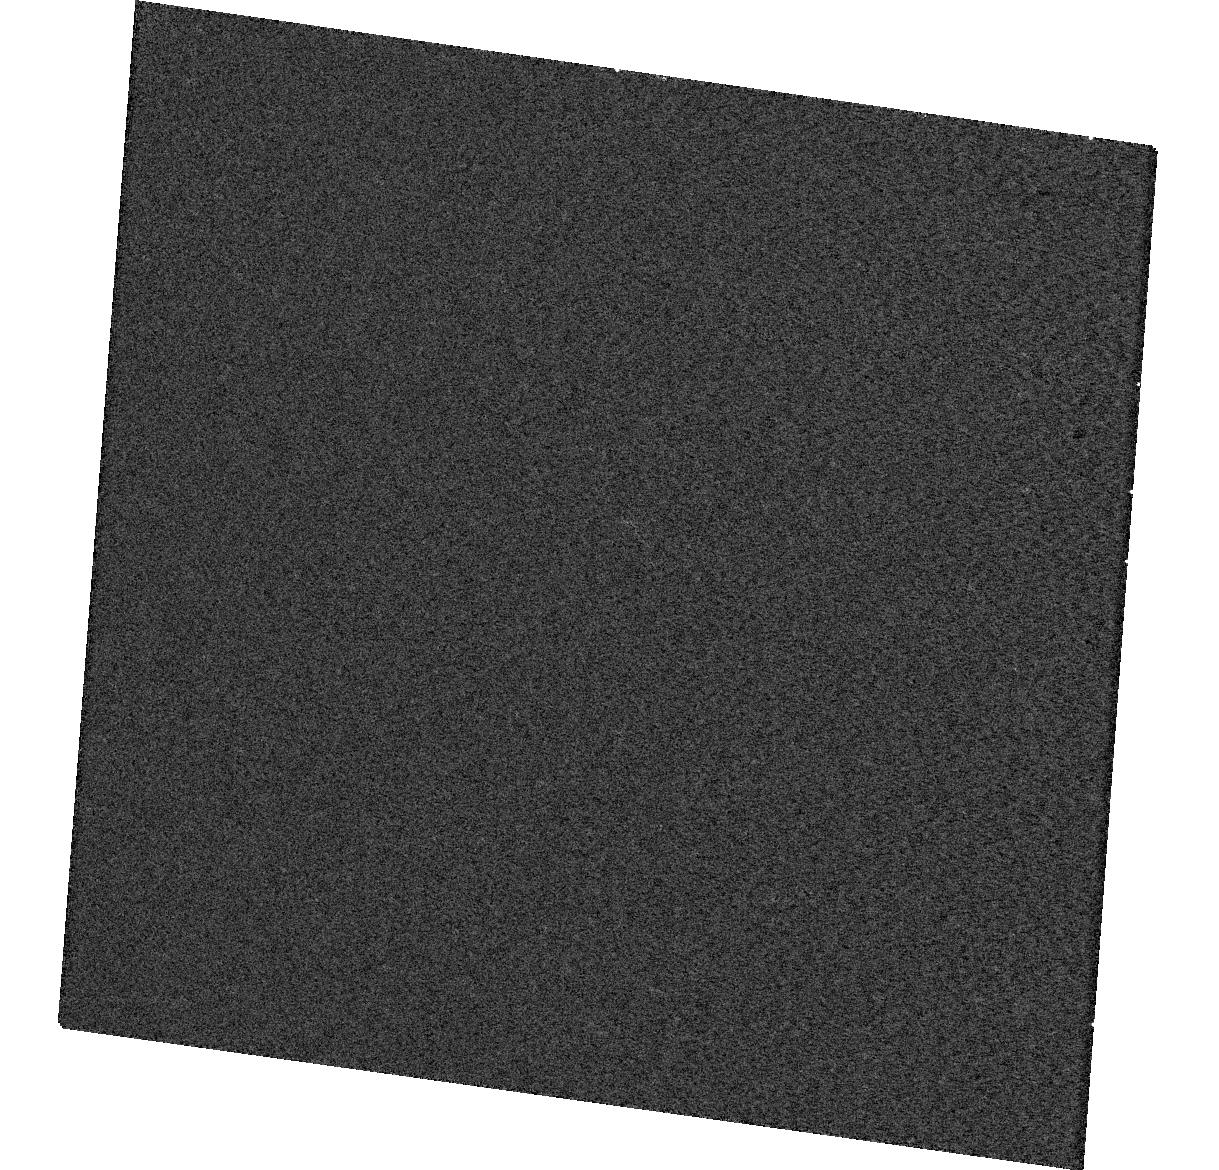
Target: HOLMBERGIX-X1. Instrument: WFC3/UVIS. Filter: F547M. Exposure: 5 min. Observation ID: hst_12747_01_wfc3_uvis_f547m_ibvz01

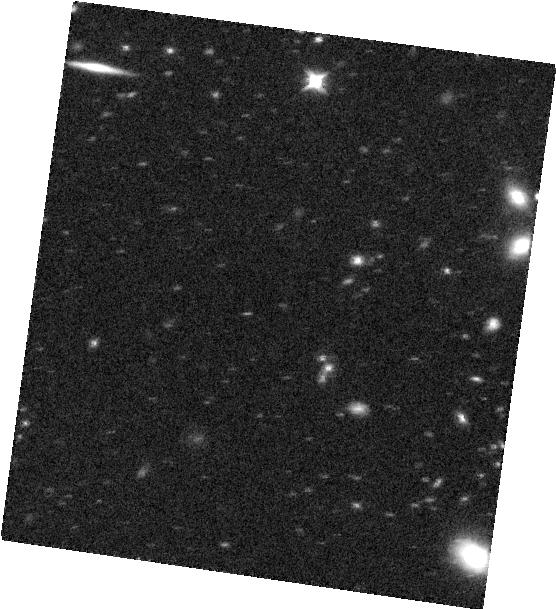
Target: HOLMBERGIX-X1. Instrument: WFC3/IR. Filter: F125W. Exposure: 12 min. Observation ID: hst_12747_01_wfc3_ir_f125w_ibvz01

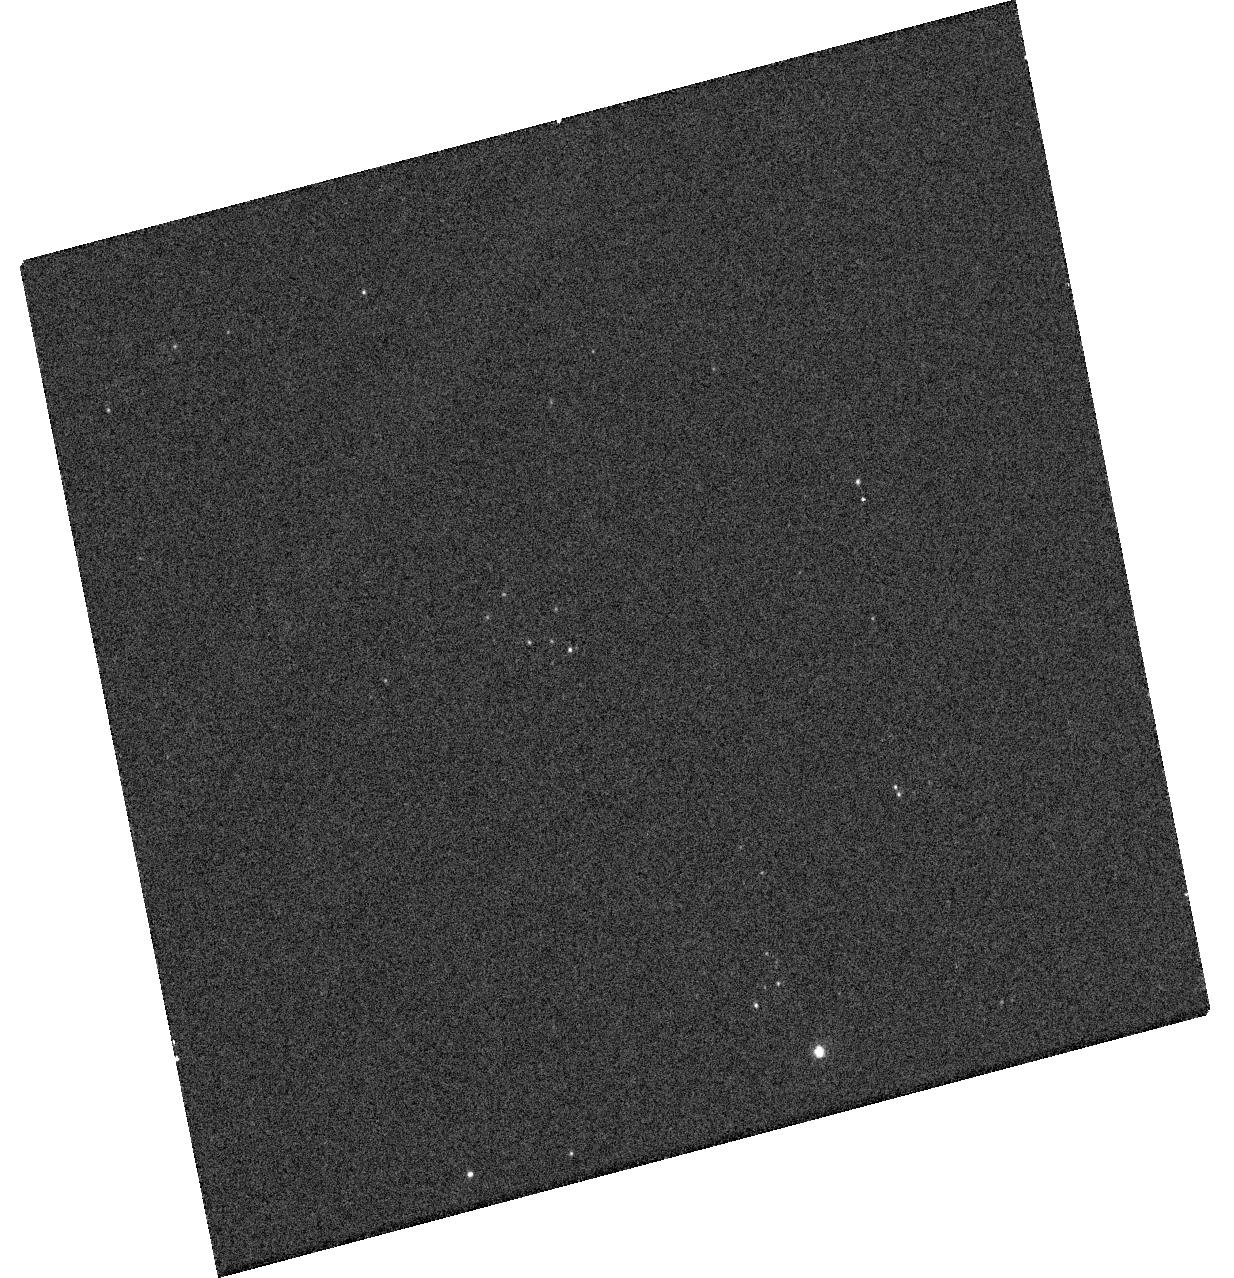
Target: HOLMBERGIX-X1. Instrument: WFC3/UVIS. Filter: F438W. Exposure: 4 min. Observation ID: hst_12747_51_wfc3_uvis_f438w_ibvz51

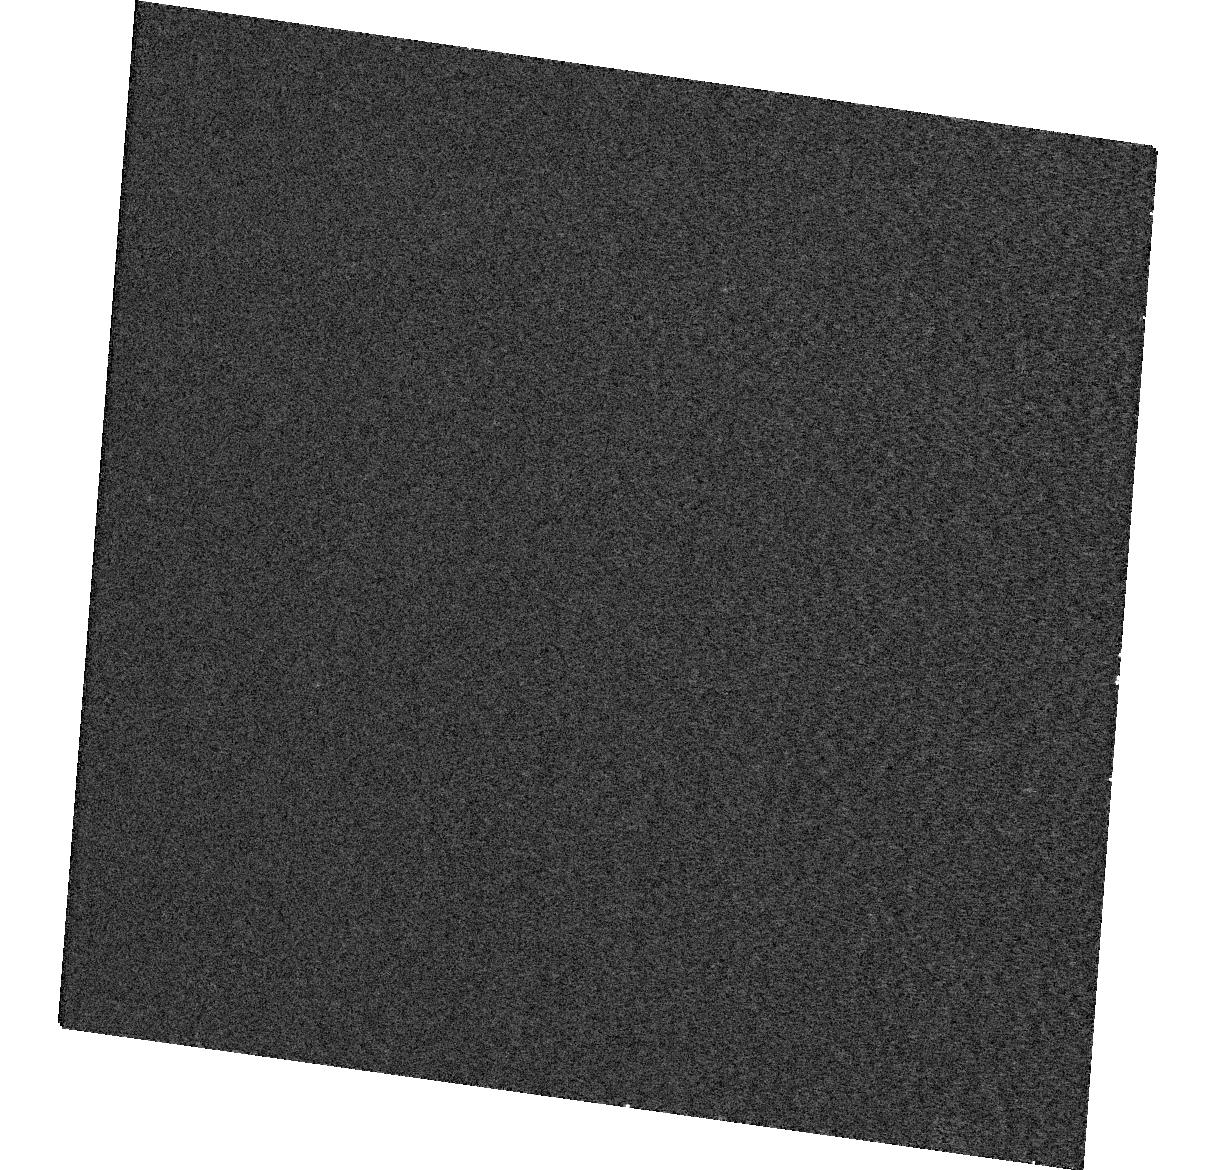
Target: HOLMBERGIX-X1. Instrument: WFC3/UVIS. Filter: F336W. Exposure: 4 min. Observation ID: hst_12747_01_wfc3_uvis_f336w_ibvz01

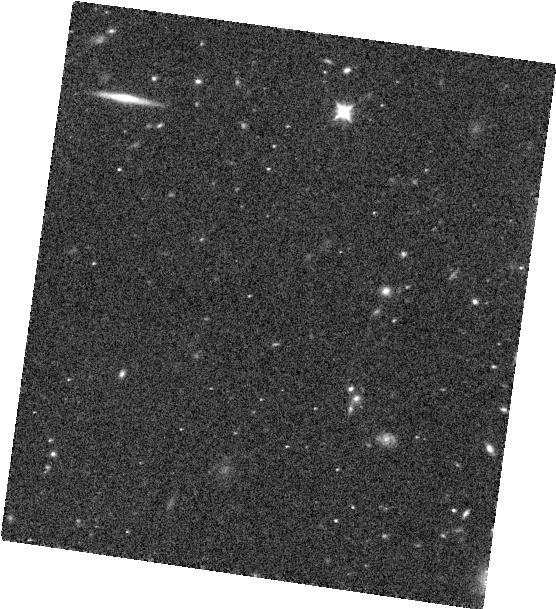
Target: HOLMBERGIX-X1. Instrument: WFC3/IR. Filter: F098M. Exposure: 13 min. Observation ID: hst_12747_01_wfc3_ir_f098m_ibvz01

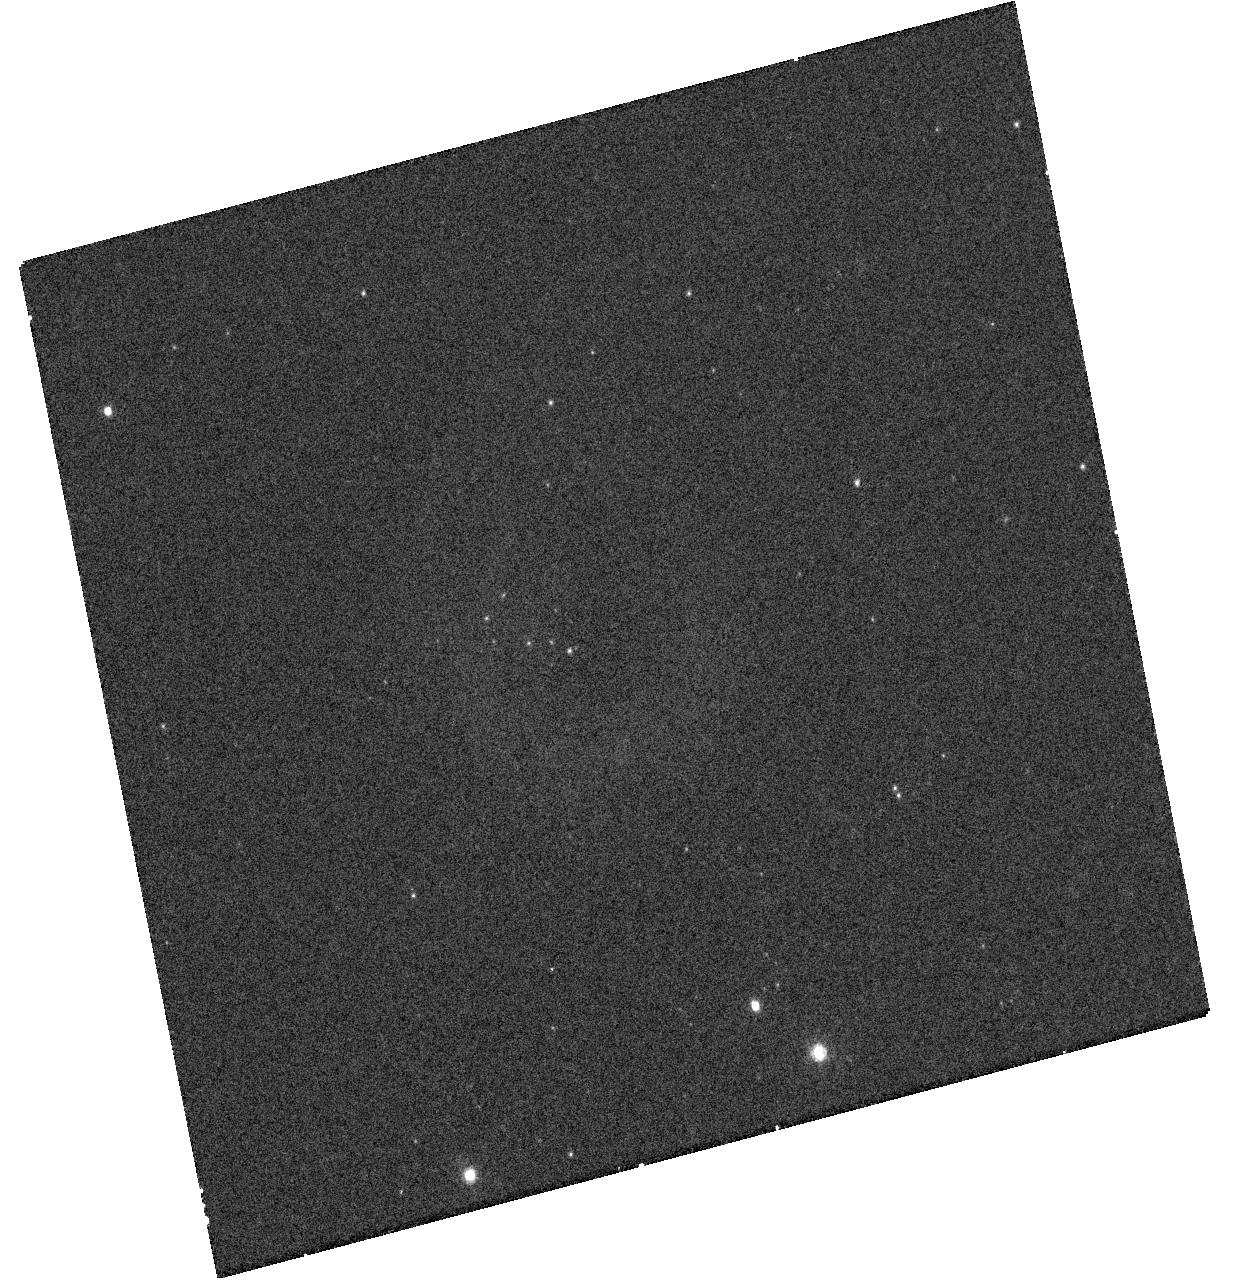
Target: HOLMBERGIX-X1. Instrument: WFC3/UVIS. Filter: F689M. Exposure: 8 min. Observation ID: hst_12747_51_wfc3_uvis_f689m_ibvz51

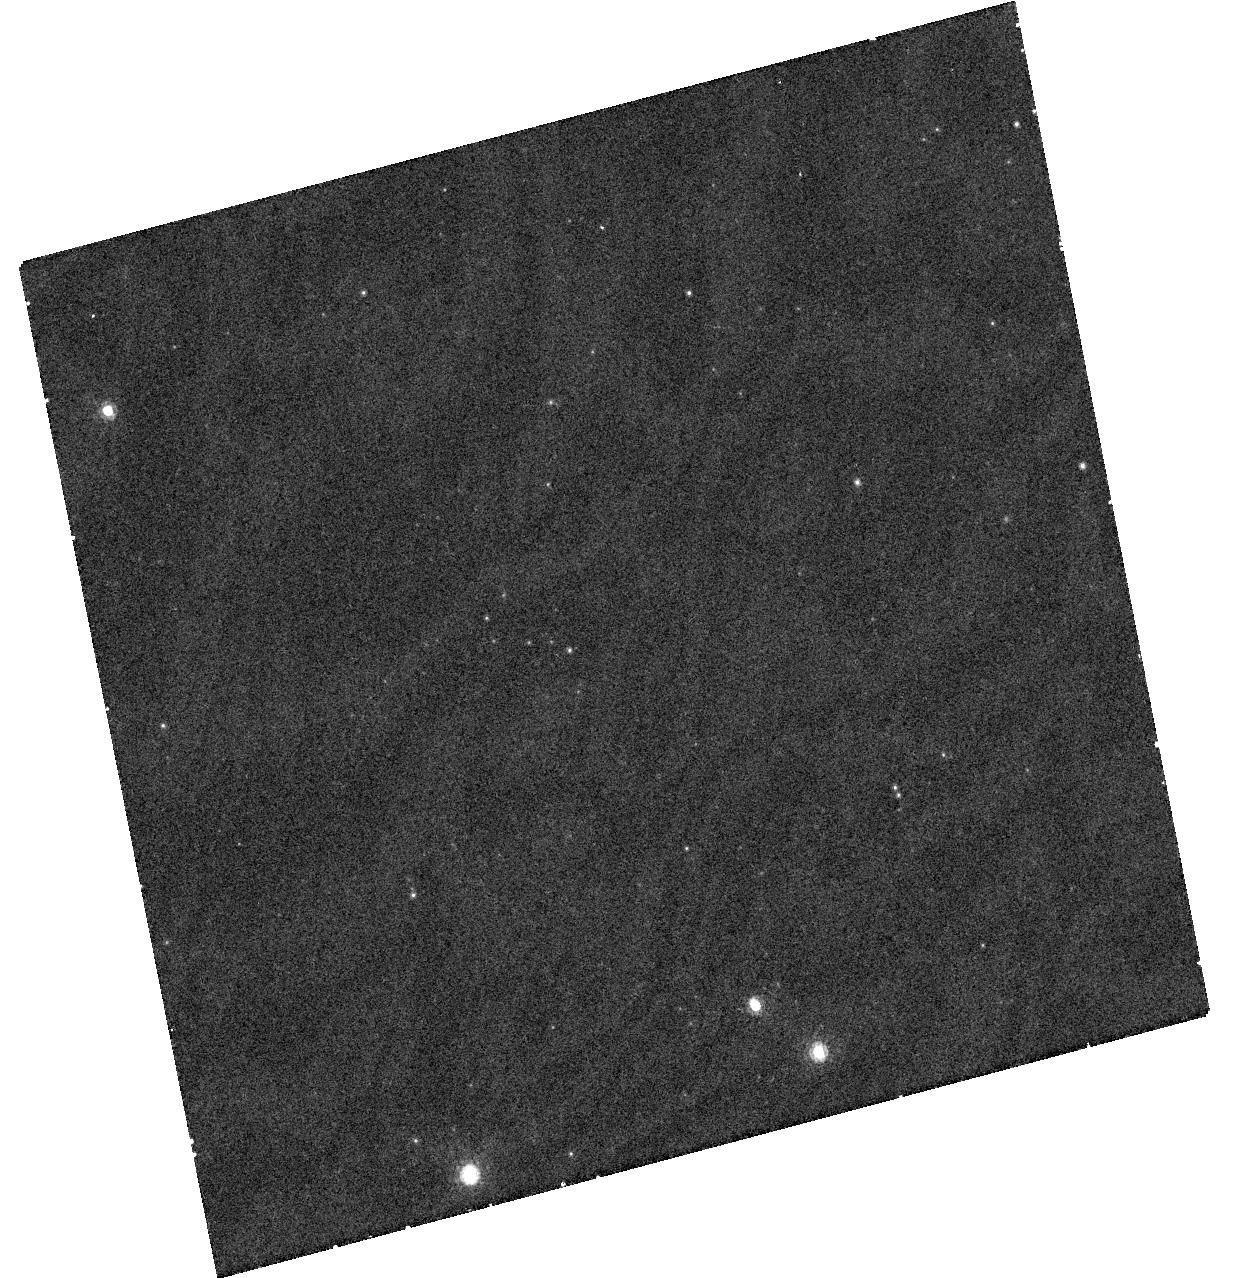
Target: HOLMBERGIX-X1. Instrument: WFC3/UVIS. Filter: F845M. Exposure: 18 min. Observation ID: hst_12747_51_wfc3_uvis_f845m_ibvz51

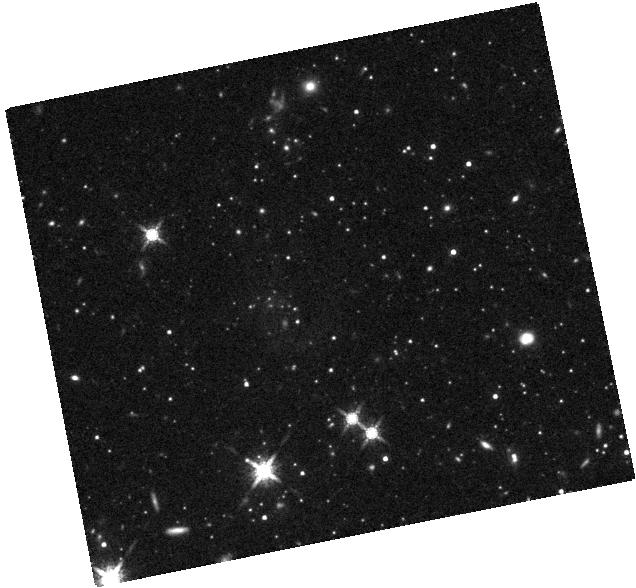
Target: HOLMBERGIX-X1. Instrument: WFC3/IR. Filter: F160W. Exposure: 21 min. Observation ID: hst_12747_51_wfc3_ir_f160w_ibvz51

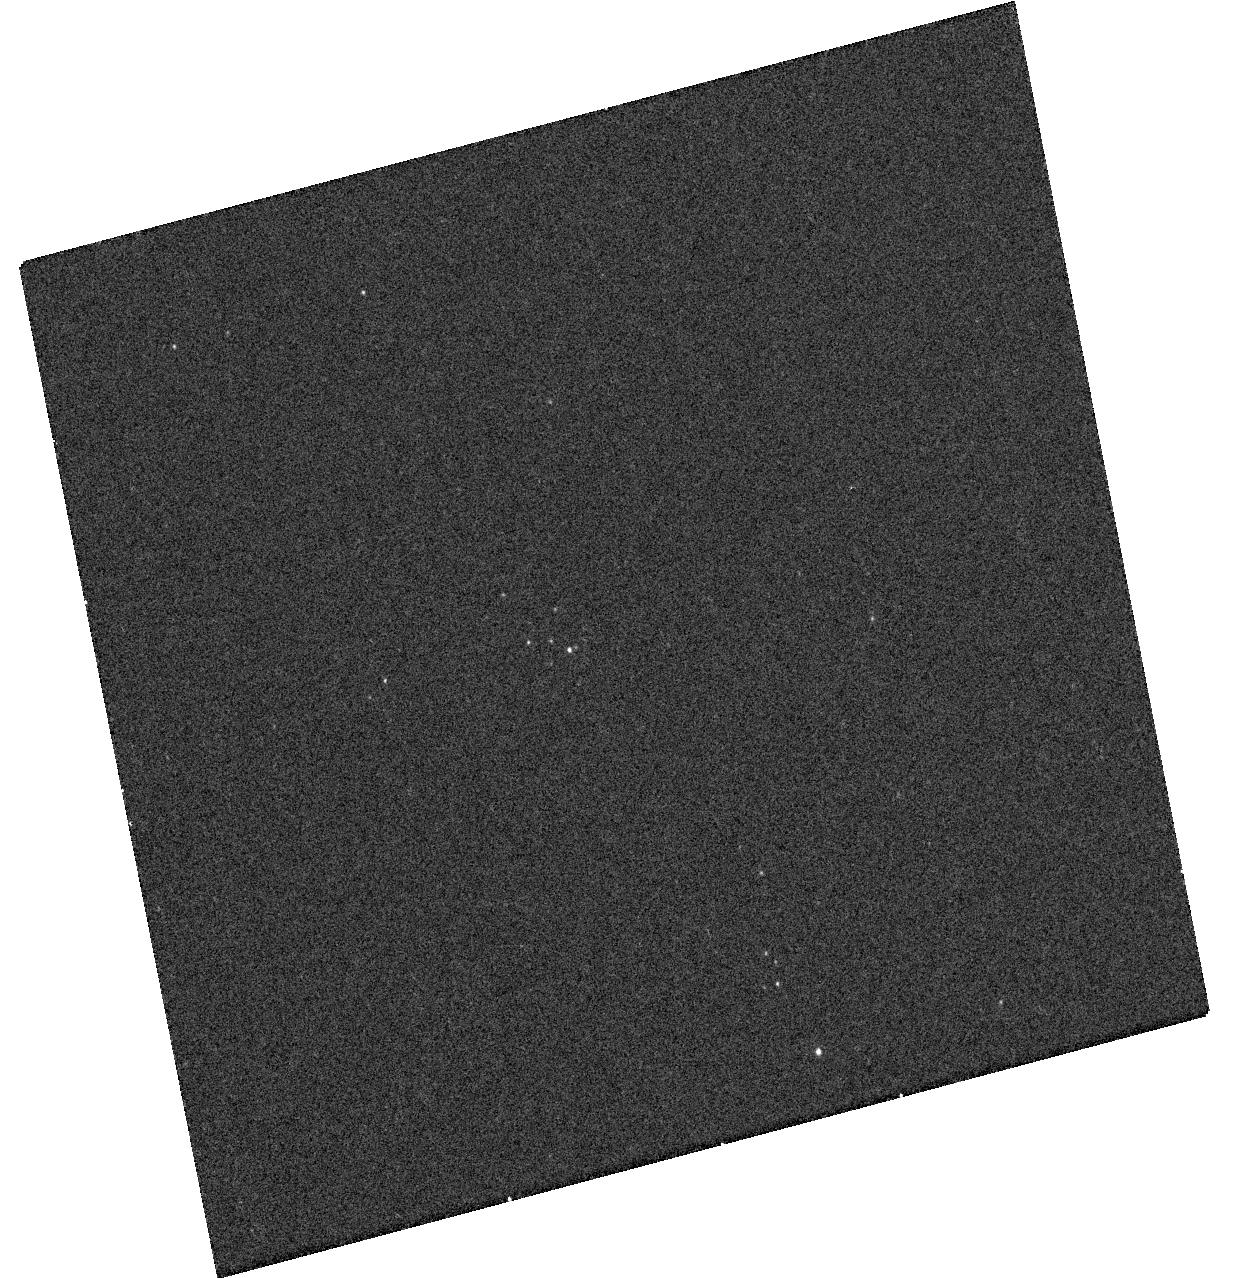
Target: HOLMBERGIX-X1. Instrument: WFC3/UVIS. Filter: F225W. Exposure: 11 min. Observation ID: hst_12747_51_wfc3_uvis_f225w_ibvz51

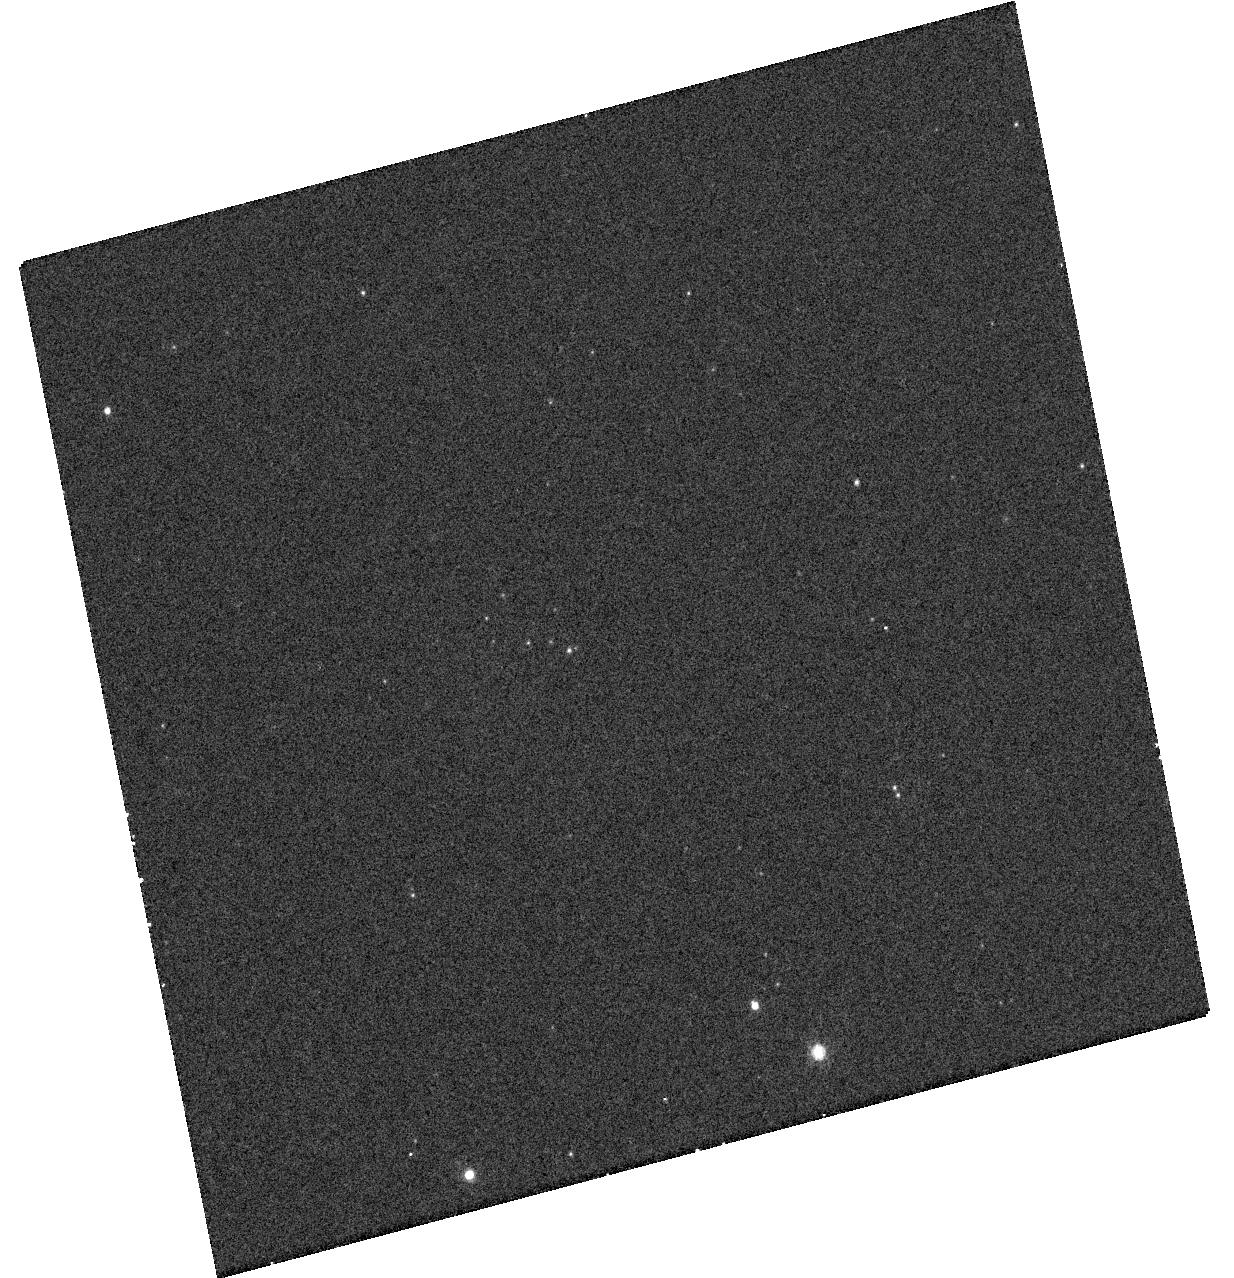
Target: HOLMBERGIX-X1. Instrument: WFC3/UVIS. Filter: F621M. Exposure: 6 min. Observation ID: hst_12747_51_wfc3_uvis_f621m_ibvz51

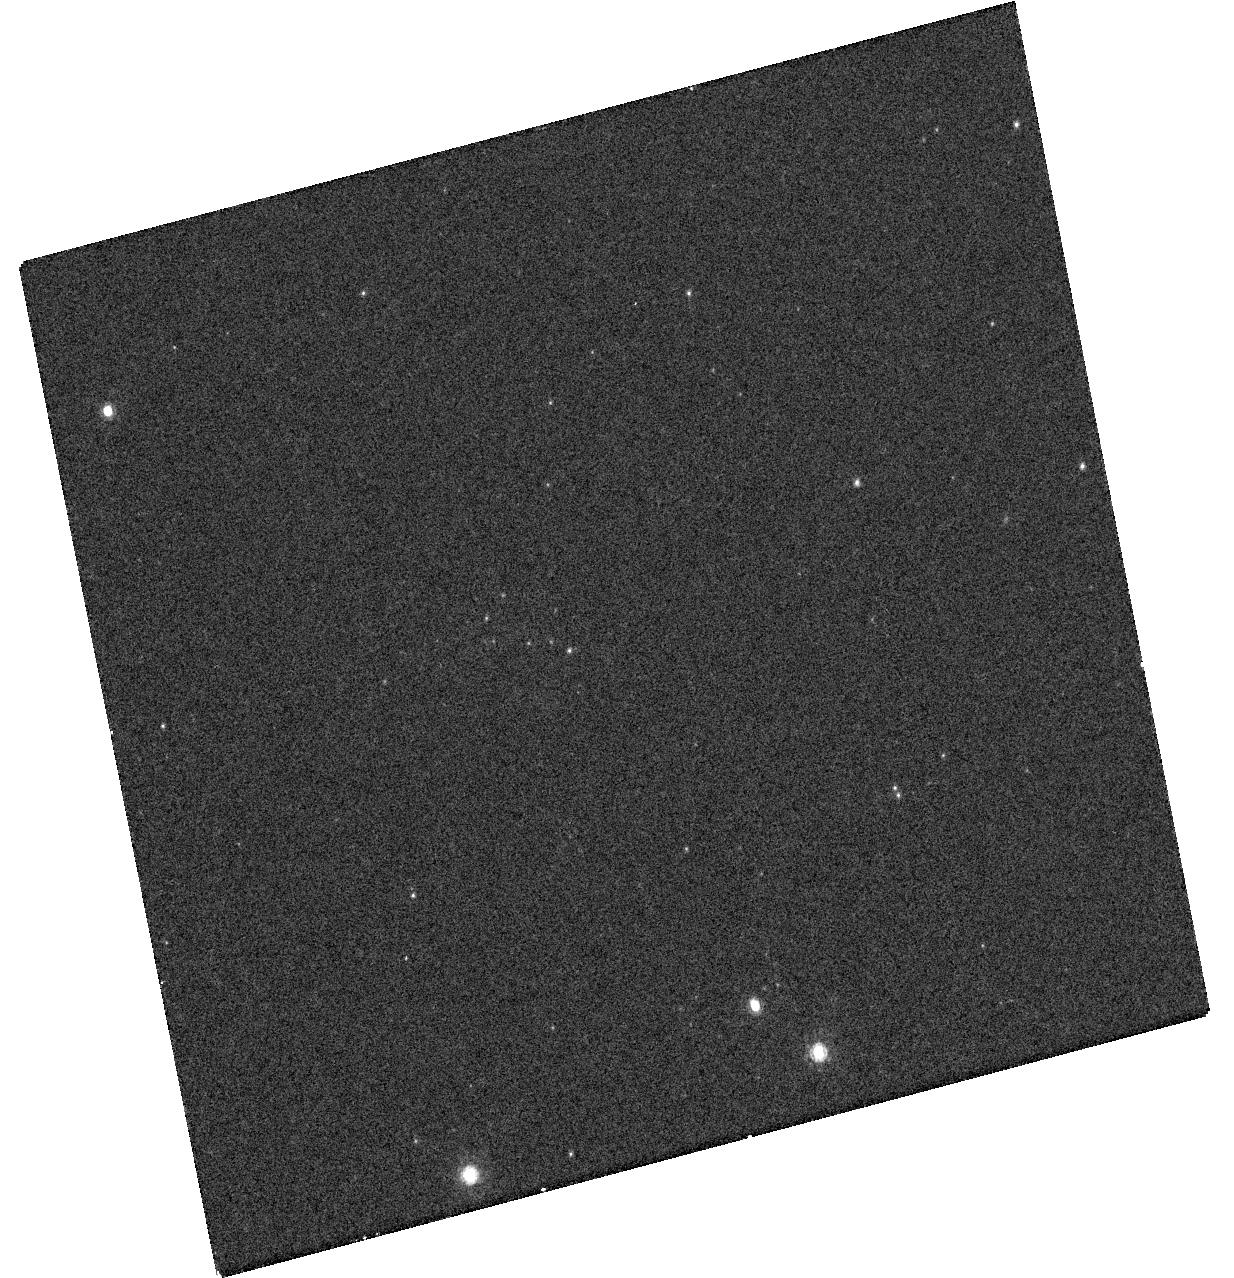
Target: HOLMBERGIX-X1. Instrument: WFC3/UVIS. Filter: F763M. Exposure: 11 min. Observation ID: hst_12747_51_wfc3_uvis_f763m_ibvz51

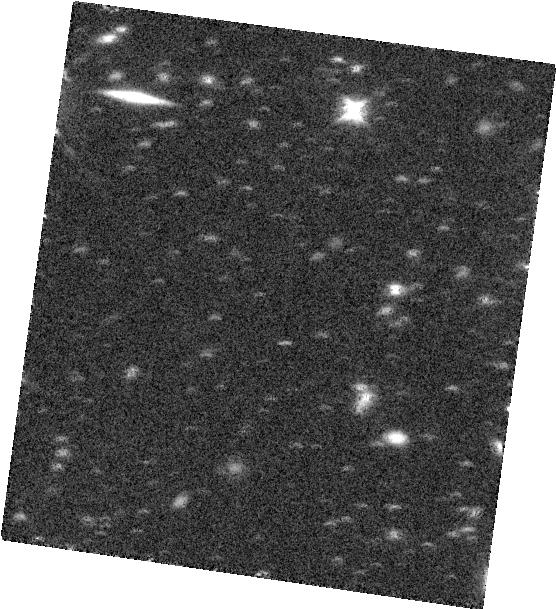
Target: HOLMBERGIX-X1. Instrument: WFC3/IR. Filter: F160W. Exposure: 21 min. Observation ID: hst_12747_01_wfc3_ir_f160w_ibvz01

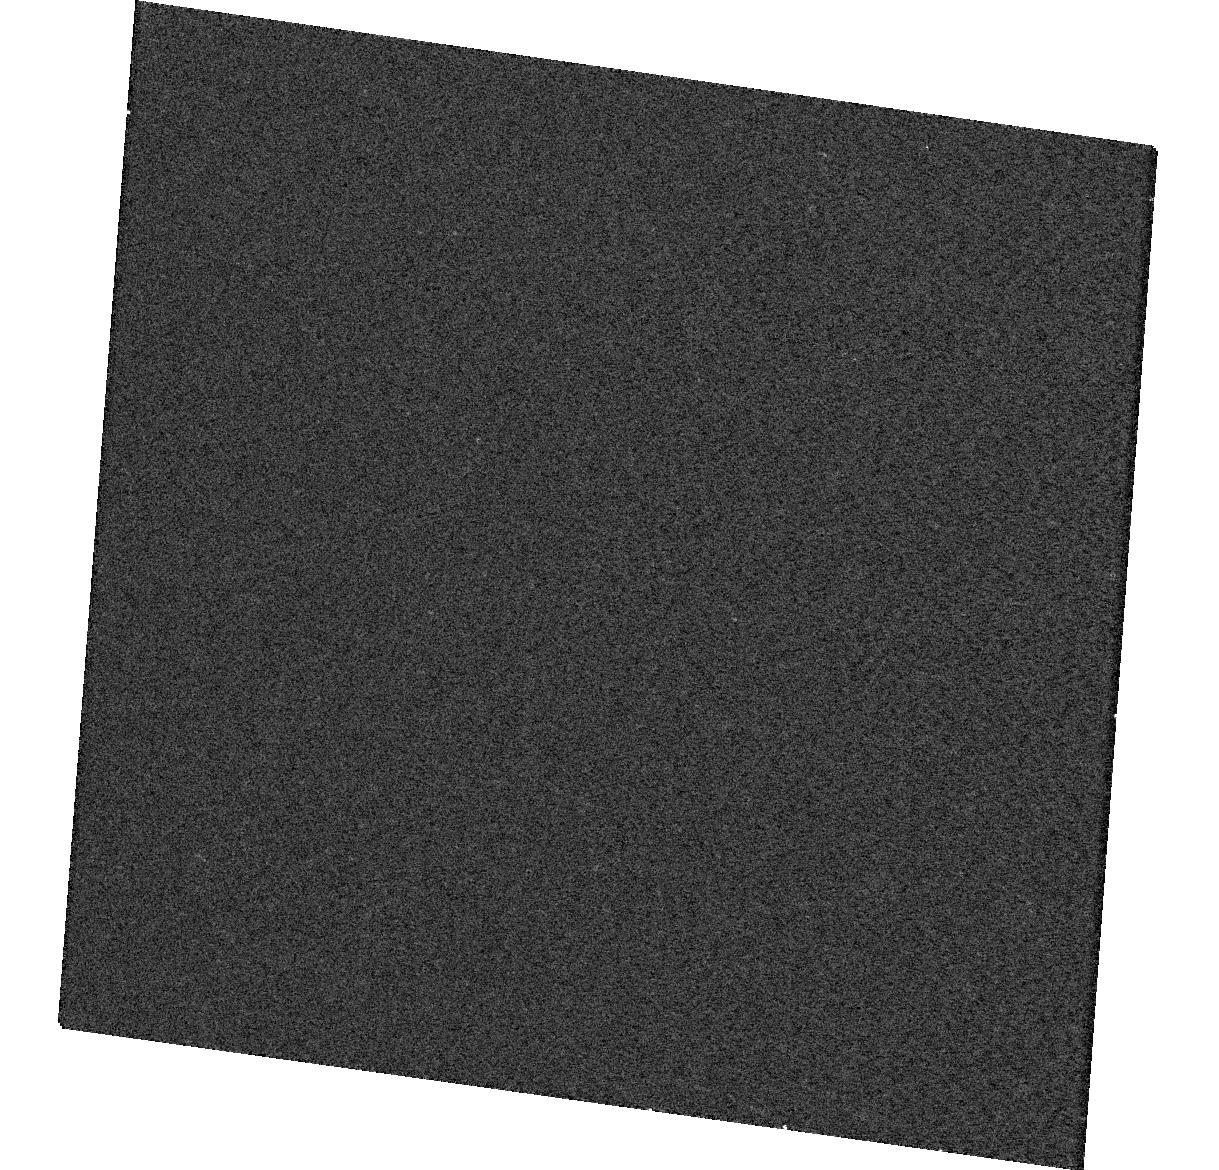
Target: HOLMBERGIX-X1. Instrument: WFC3/UVIS. Filter: F621M. Exposure: 6 min. Observation ID: hst_12747_01_wfc3_uvis_f621m_ibvz01

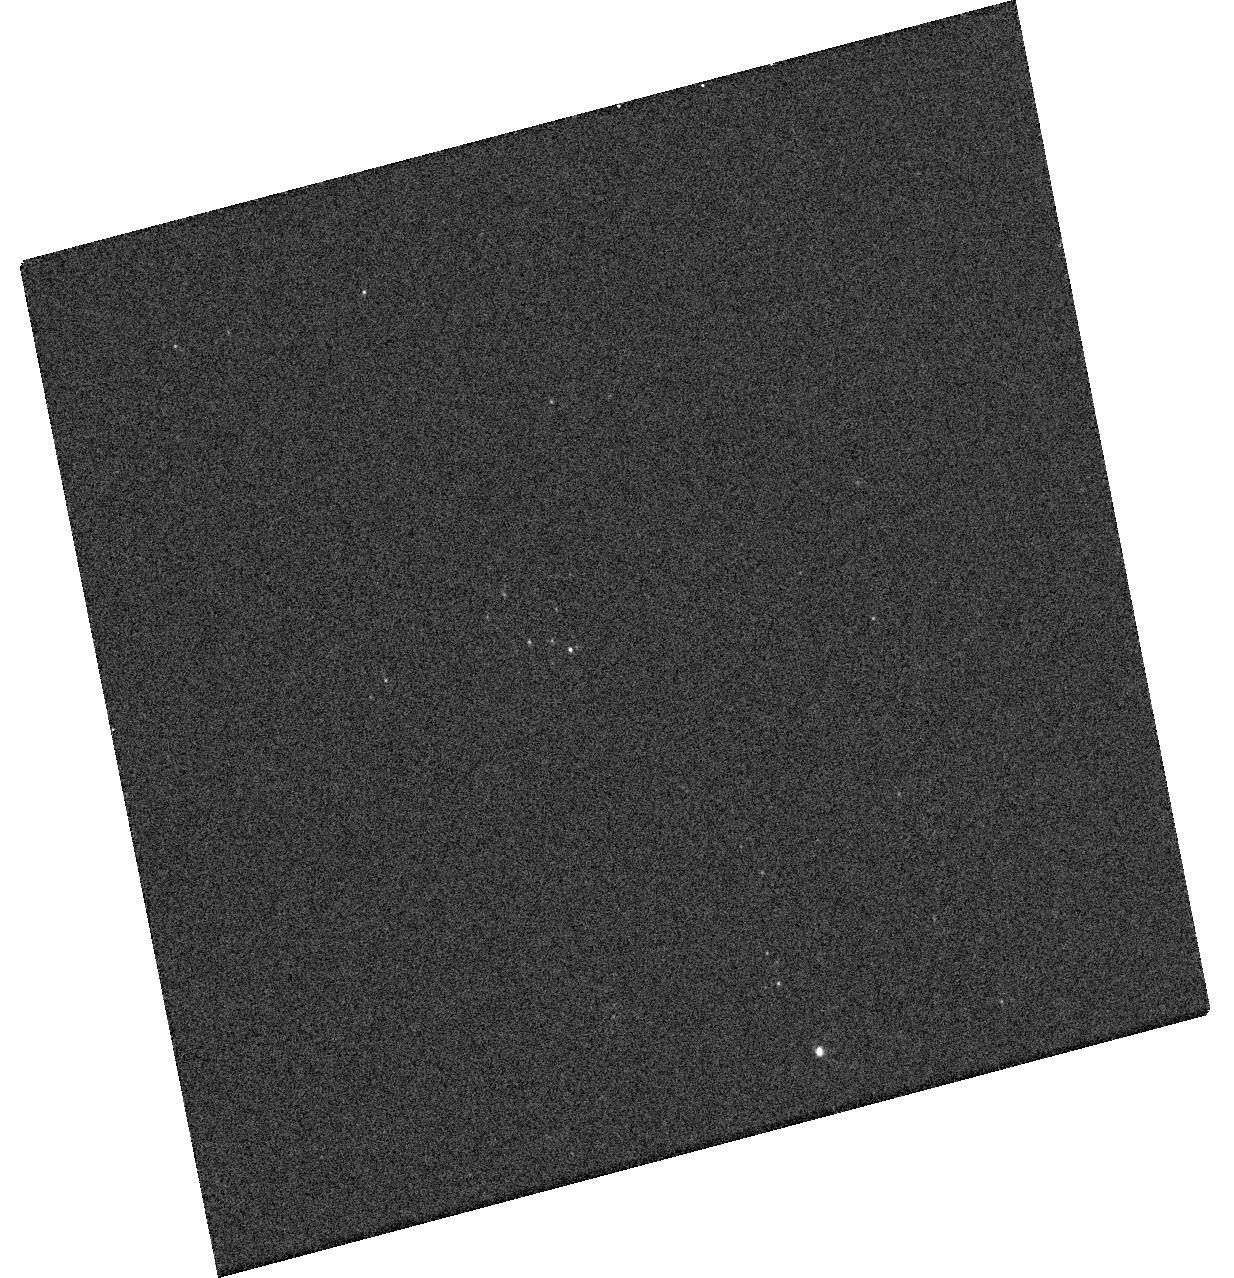
Target: HOLMBERGIX-X1. Instrument: WFC3/UVIS. Filter: F336W. Exposure: 4 min. Observation ID: hst_12747_51_wfc3_uvis_f336w_ibvz51

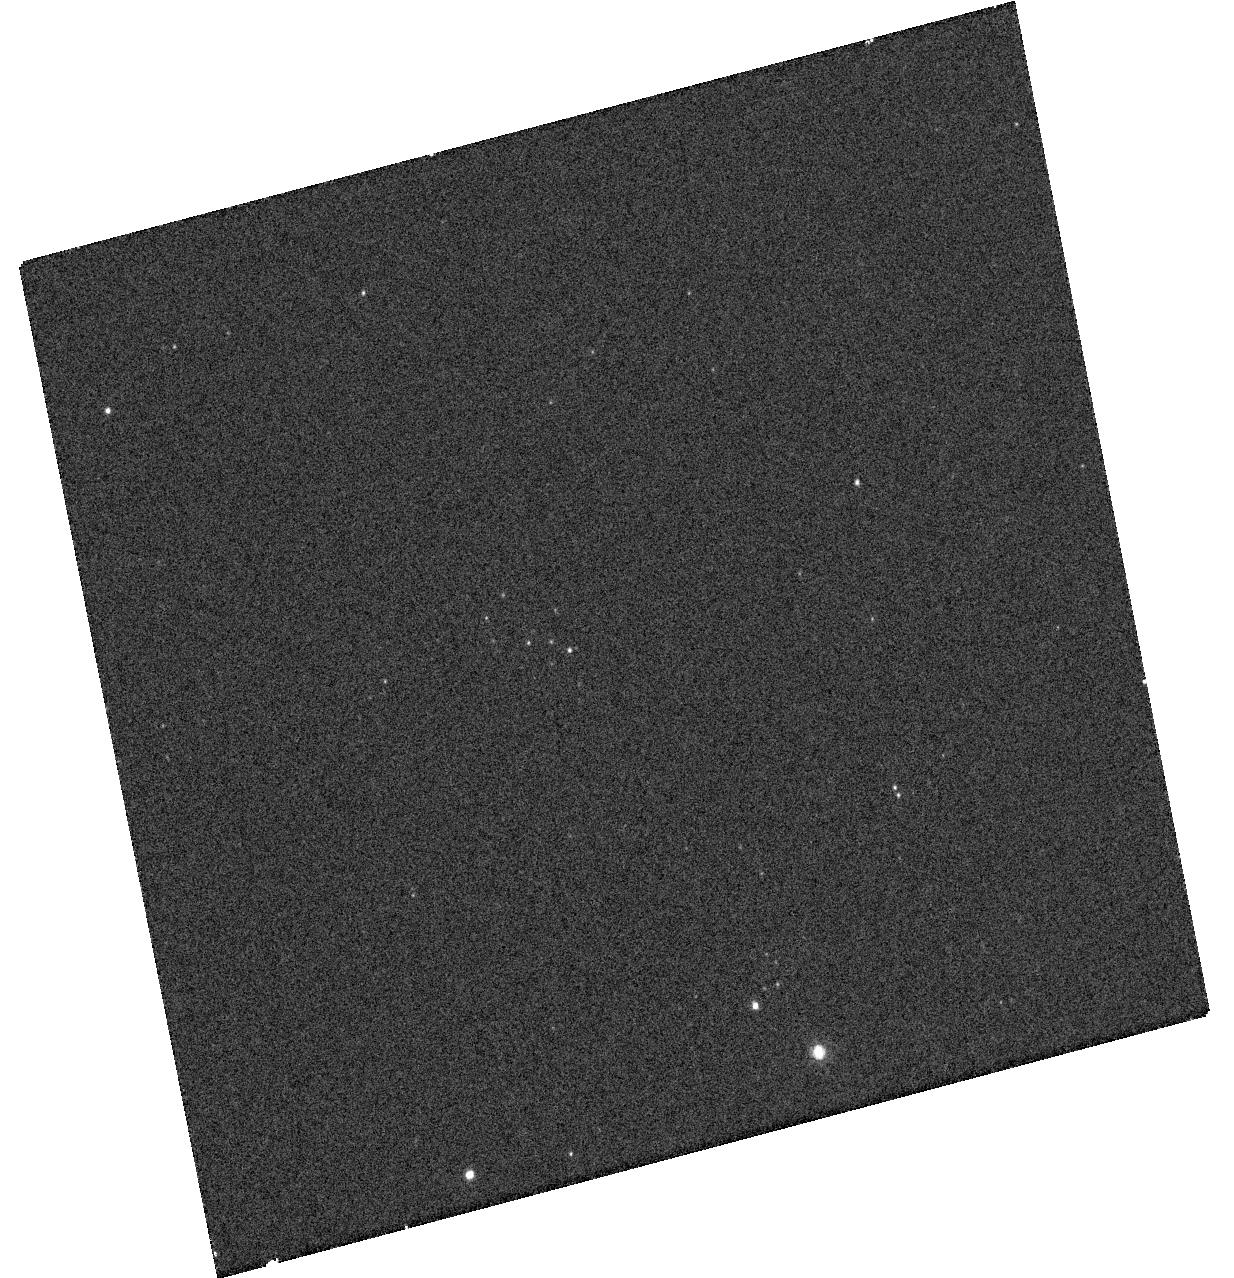
Target: HOLMBERGIX-X1. Instrument: WFC3/UVIS. Filter: F547M. Exposure: 5 min. Observation ID: hst_12747_51_wfc3_uvis_f547m_ibvz51

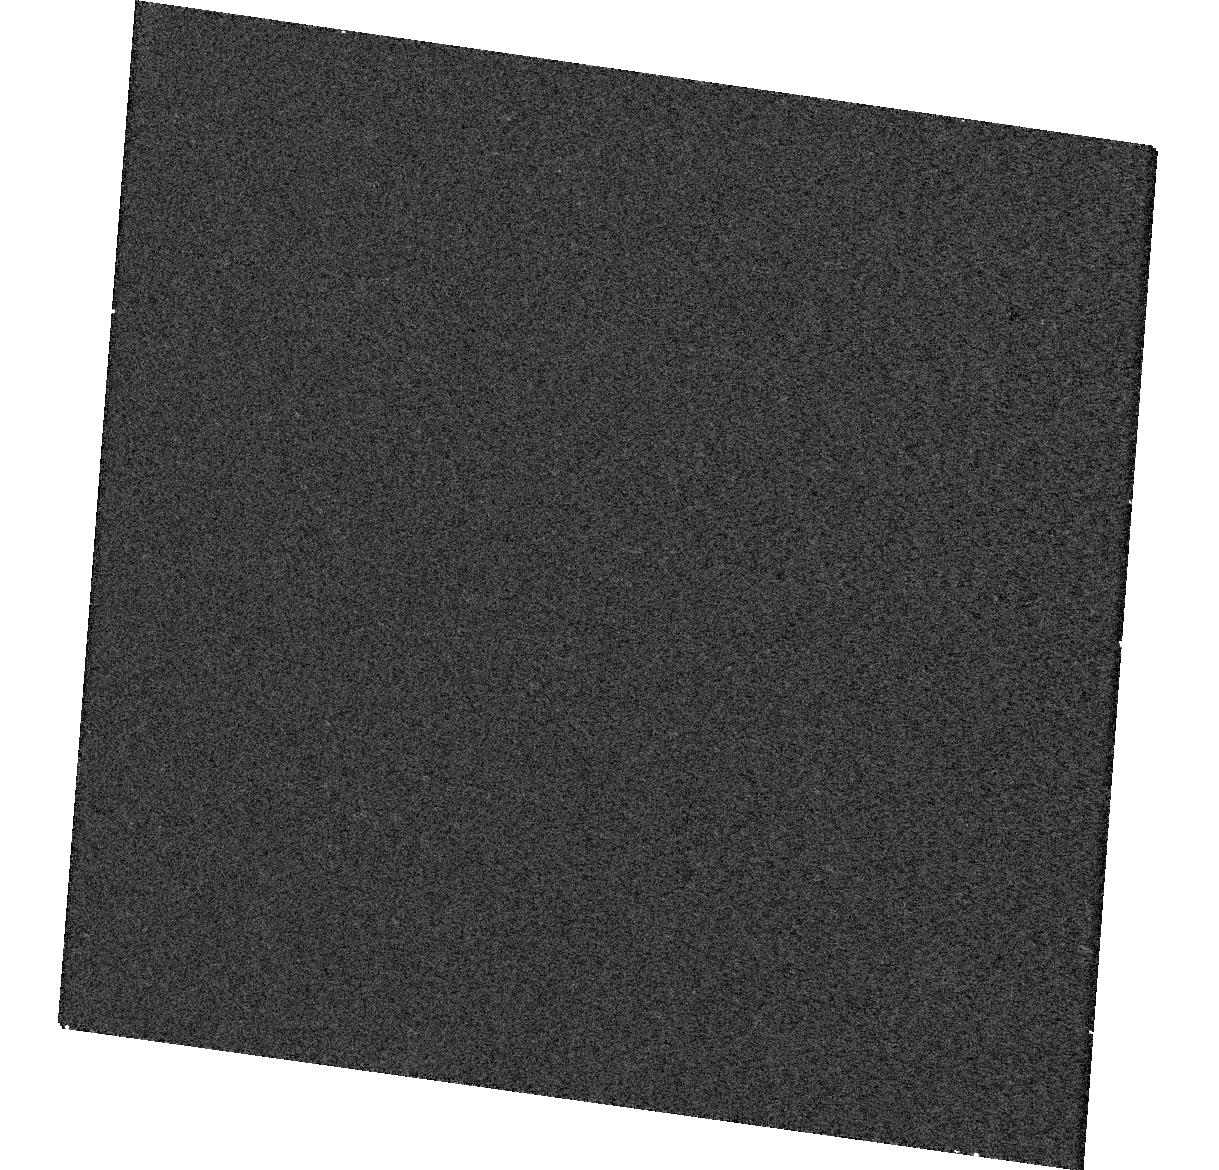
Target: HOLMBERGIX-X1. Instrument: WFC3/UVIS. Filter: F689M. Exposure: 9 min. Observation ID: hst_12747_01_wfc3_uvis_f689m_ibvz01

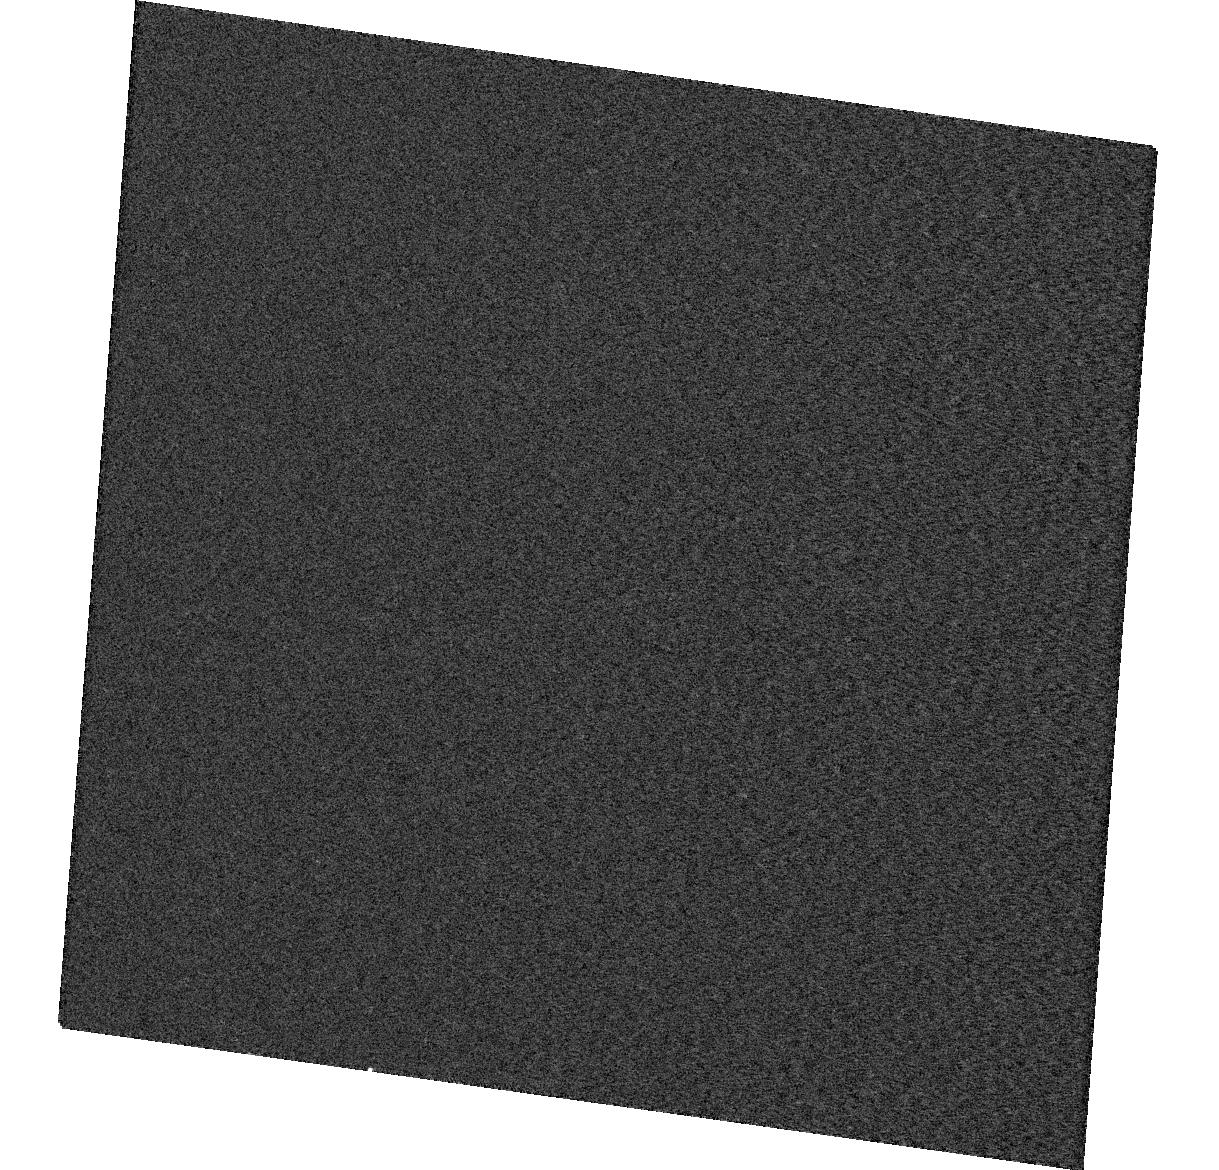
Target: HOLMBERGIX-X1. Instrument: WFC3/UVIS. Filter: F438W. Exposure: 4 min. Observation ID: hst_12747_01_wfc3_uvis_f438w_ibvz01

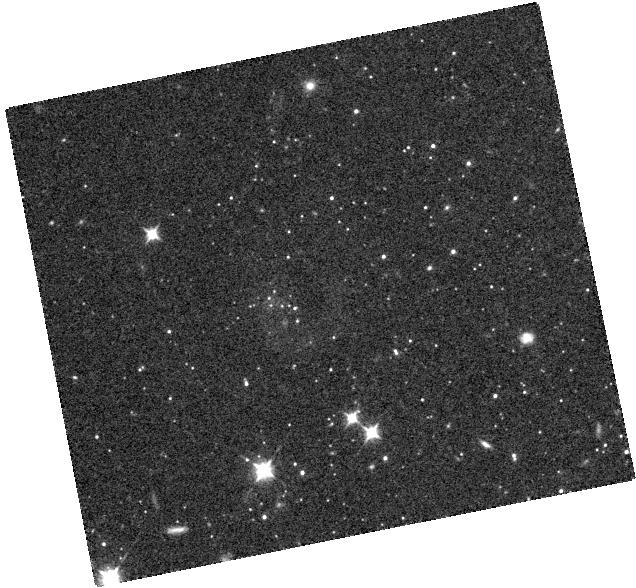
Target: HOLMBERGIX-X1. Instrument: WFC3/IR. Filter: F098M. Exposure: 13 min. Observation ID: hst_12747_51_wfc3_ir_f098m_ibvz51

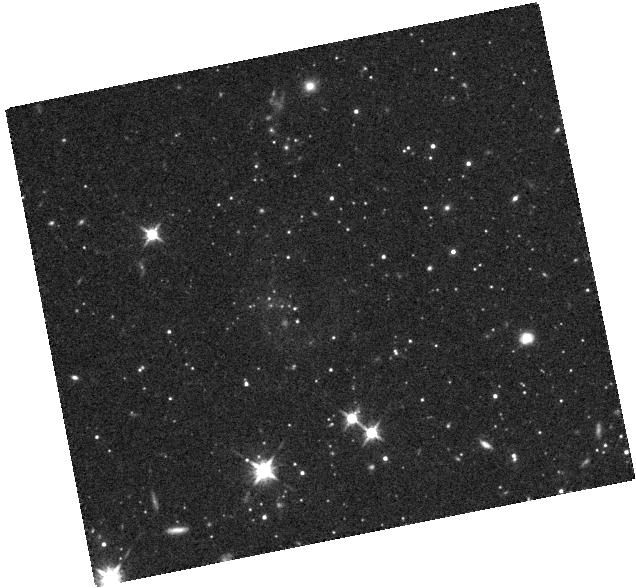
Target: HOLMBERGIX-X1. Instrument: WFC3/IR. Filter: F125W. Exposure: 12 min. Observation ID: hst_12747_51_wfc3_ir_f125w_ibvz51

Constraining the irradiated disk and the nature of the companion star in an ultraluminous X-ray source (PI: Grise, Fabien)

Previous HST observations of the ultraluminous X-ray source Holmberg IX X-1 show that its optical emission may be dominated at short wavelengths by an irradiated accretion disk and at long wavelengths by a late-type (super)giant star which would be the donor star in the system. This makes of Holmberg IX X-1 one of the few ULXs where we have a direct, observational hint about the presence of a companion star. We propose X-ray and UV to NIR observations with Chandra and HST/WFC3. The X-ray spectrum will be essential at modeling the disk emission and, combined with UV/optical measurements, will allow us to constrain the irradiation in the disk. Longer wavelengths will enable us to definitely identify the red excess emission as coming from the donor star or from some structure from the disk.